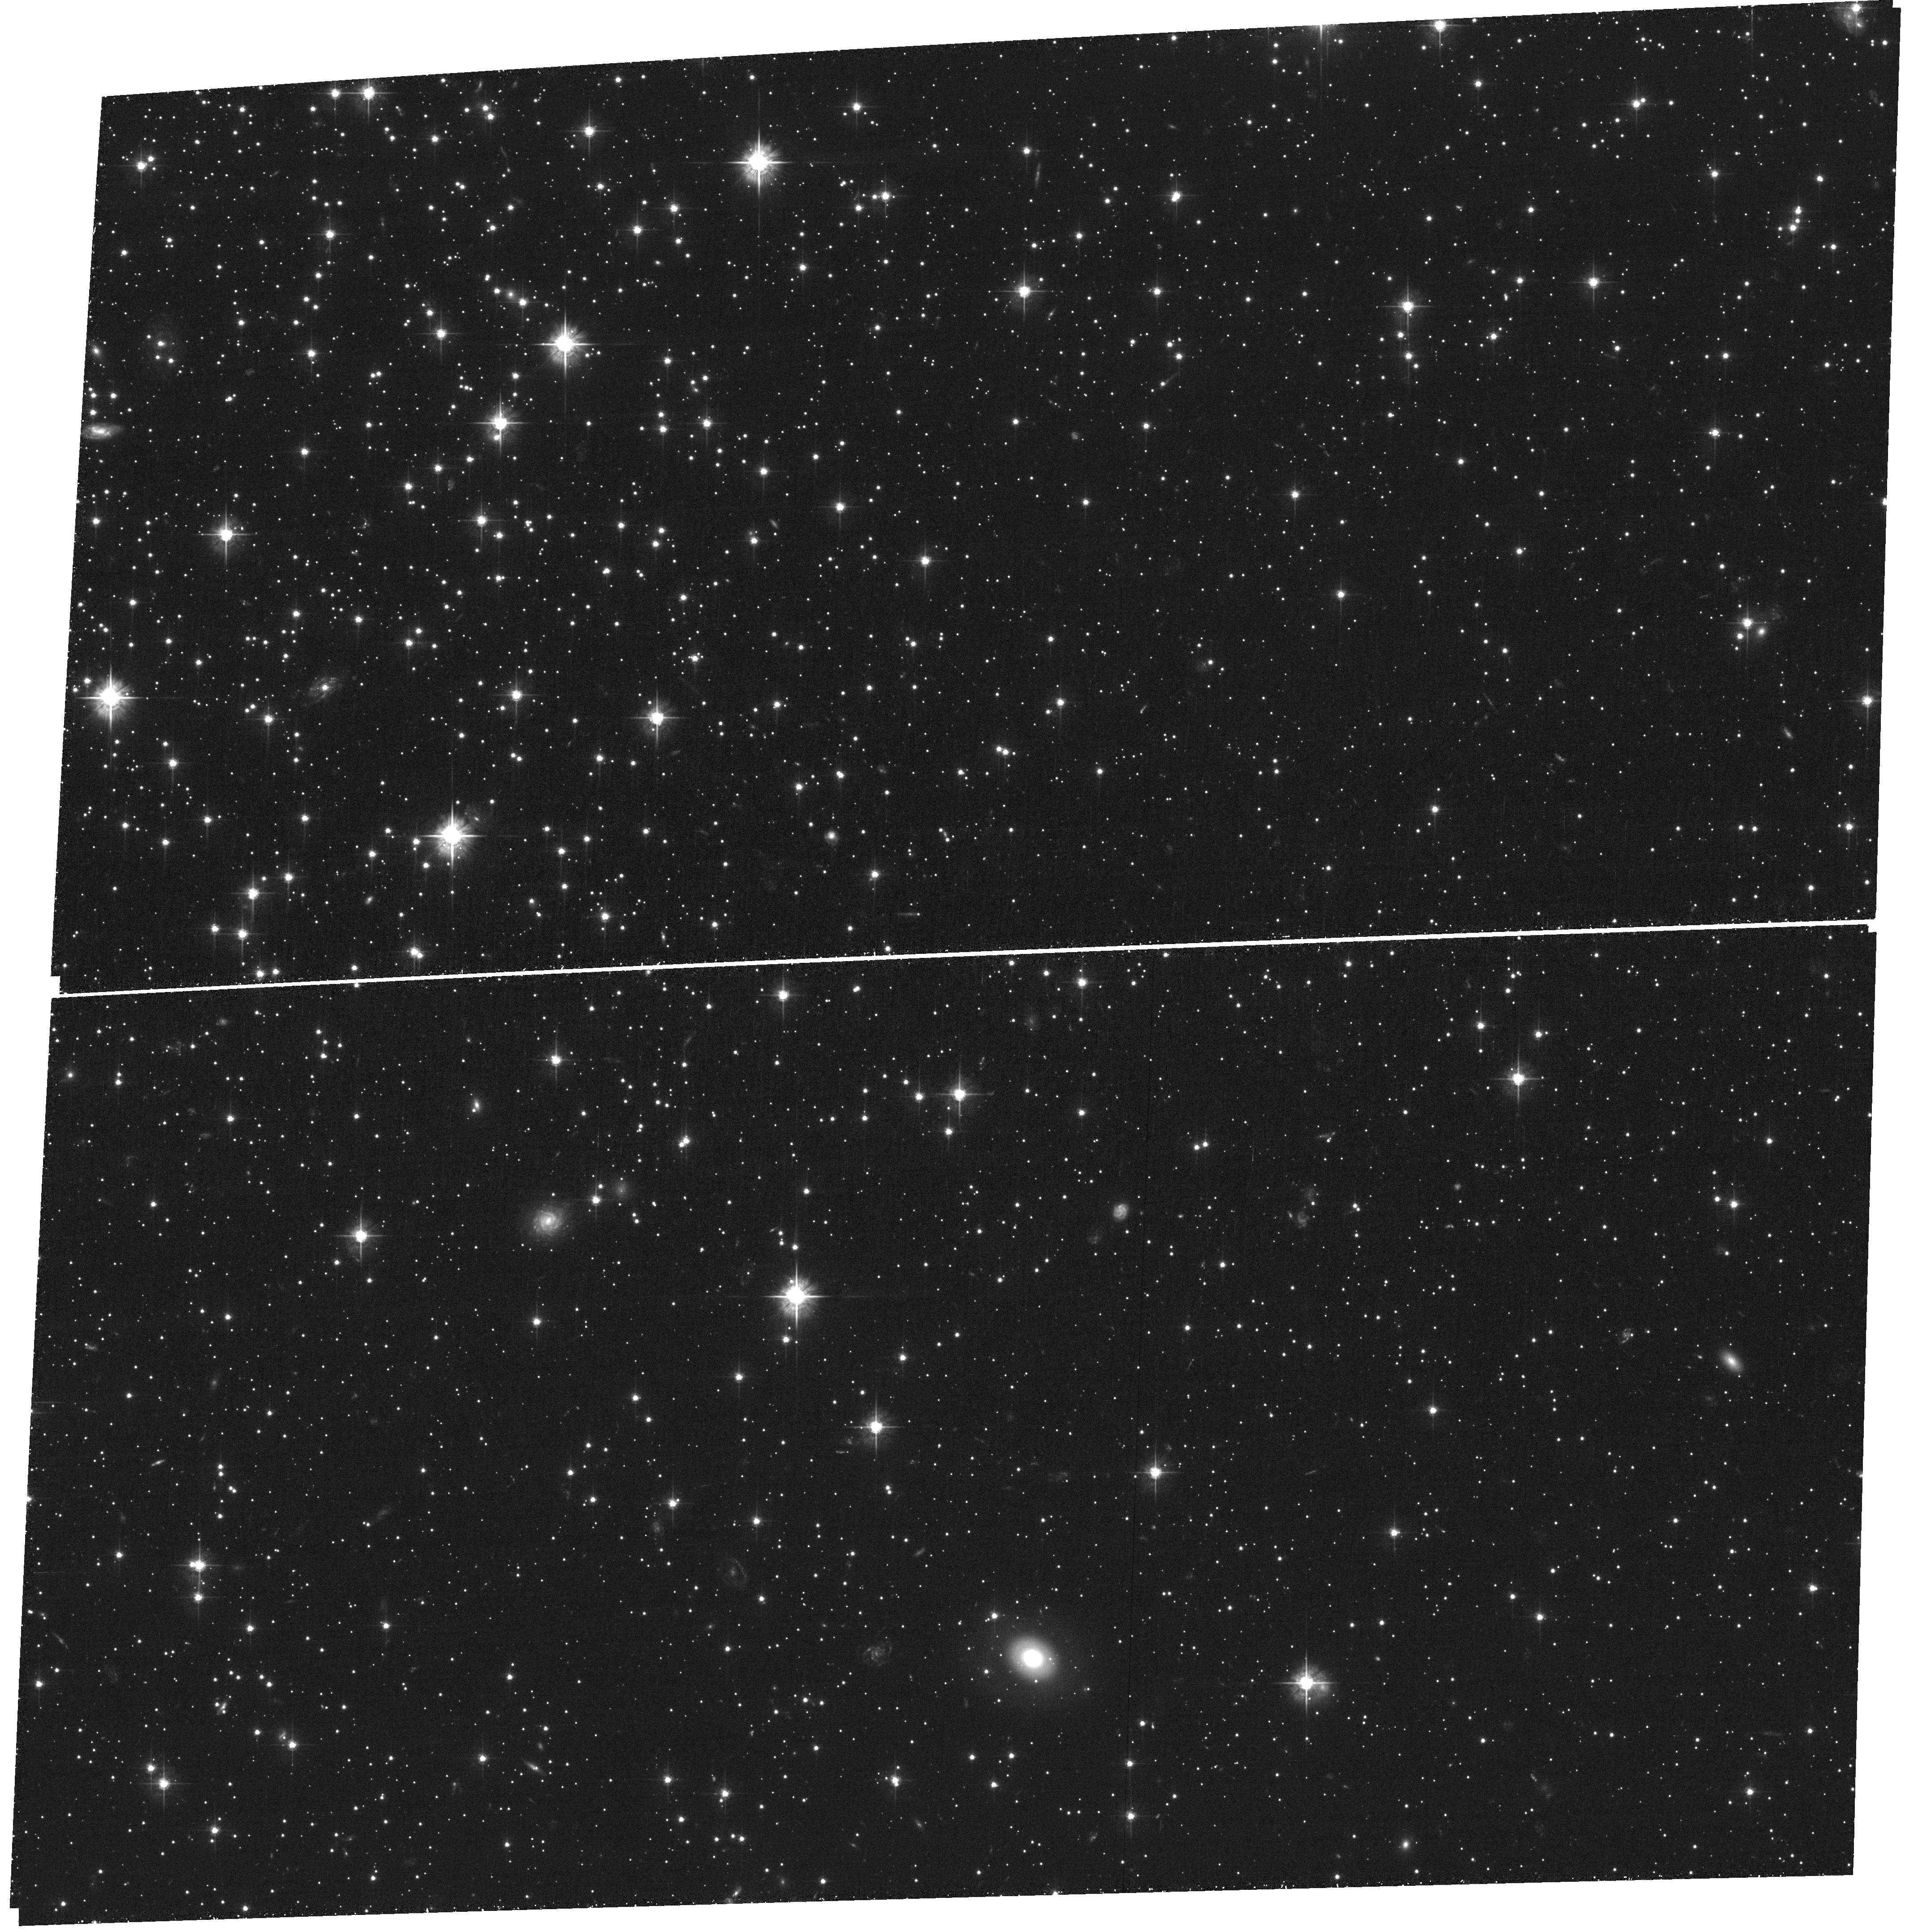
Target: NGC-362
Instrument: ACS/WFC
Filter: F555W
Exposure: 1.5 h
Observation ID: hst_14155_01_acs_wfc_f555w_jcyf01

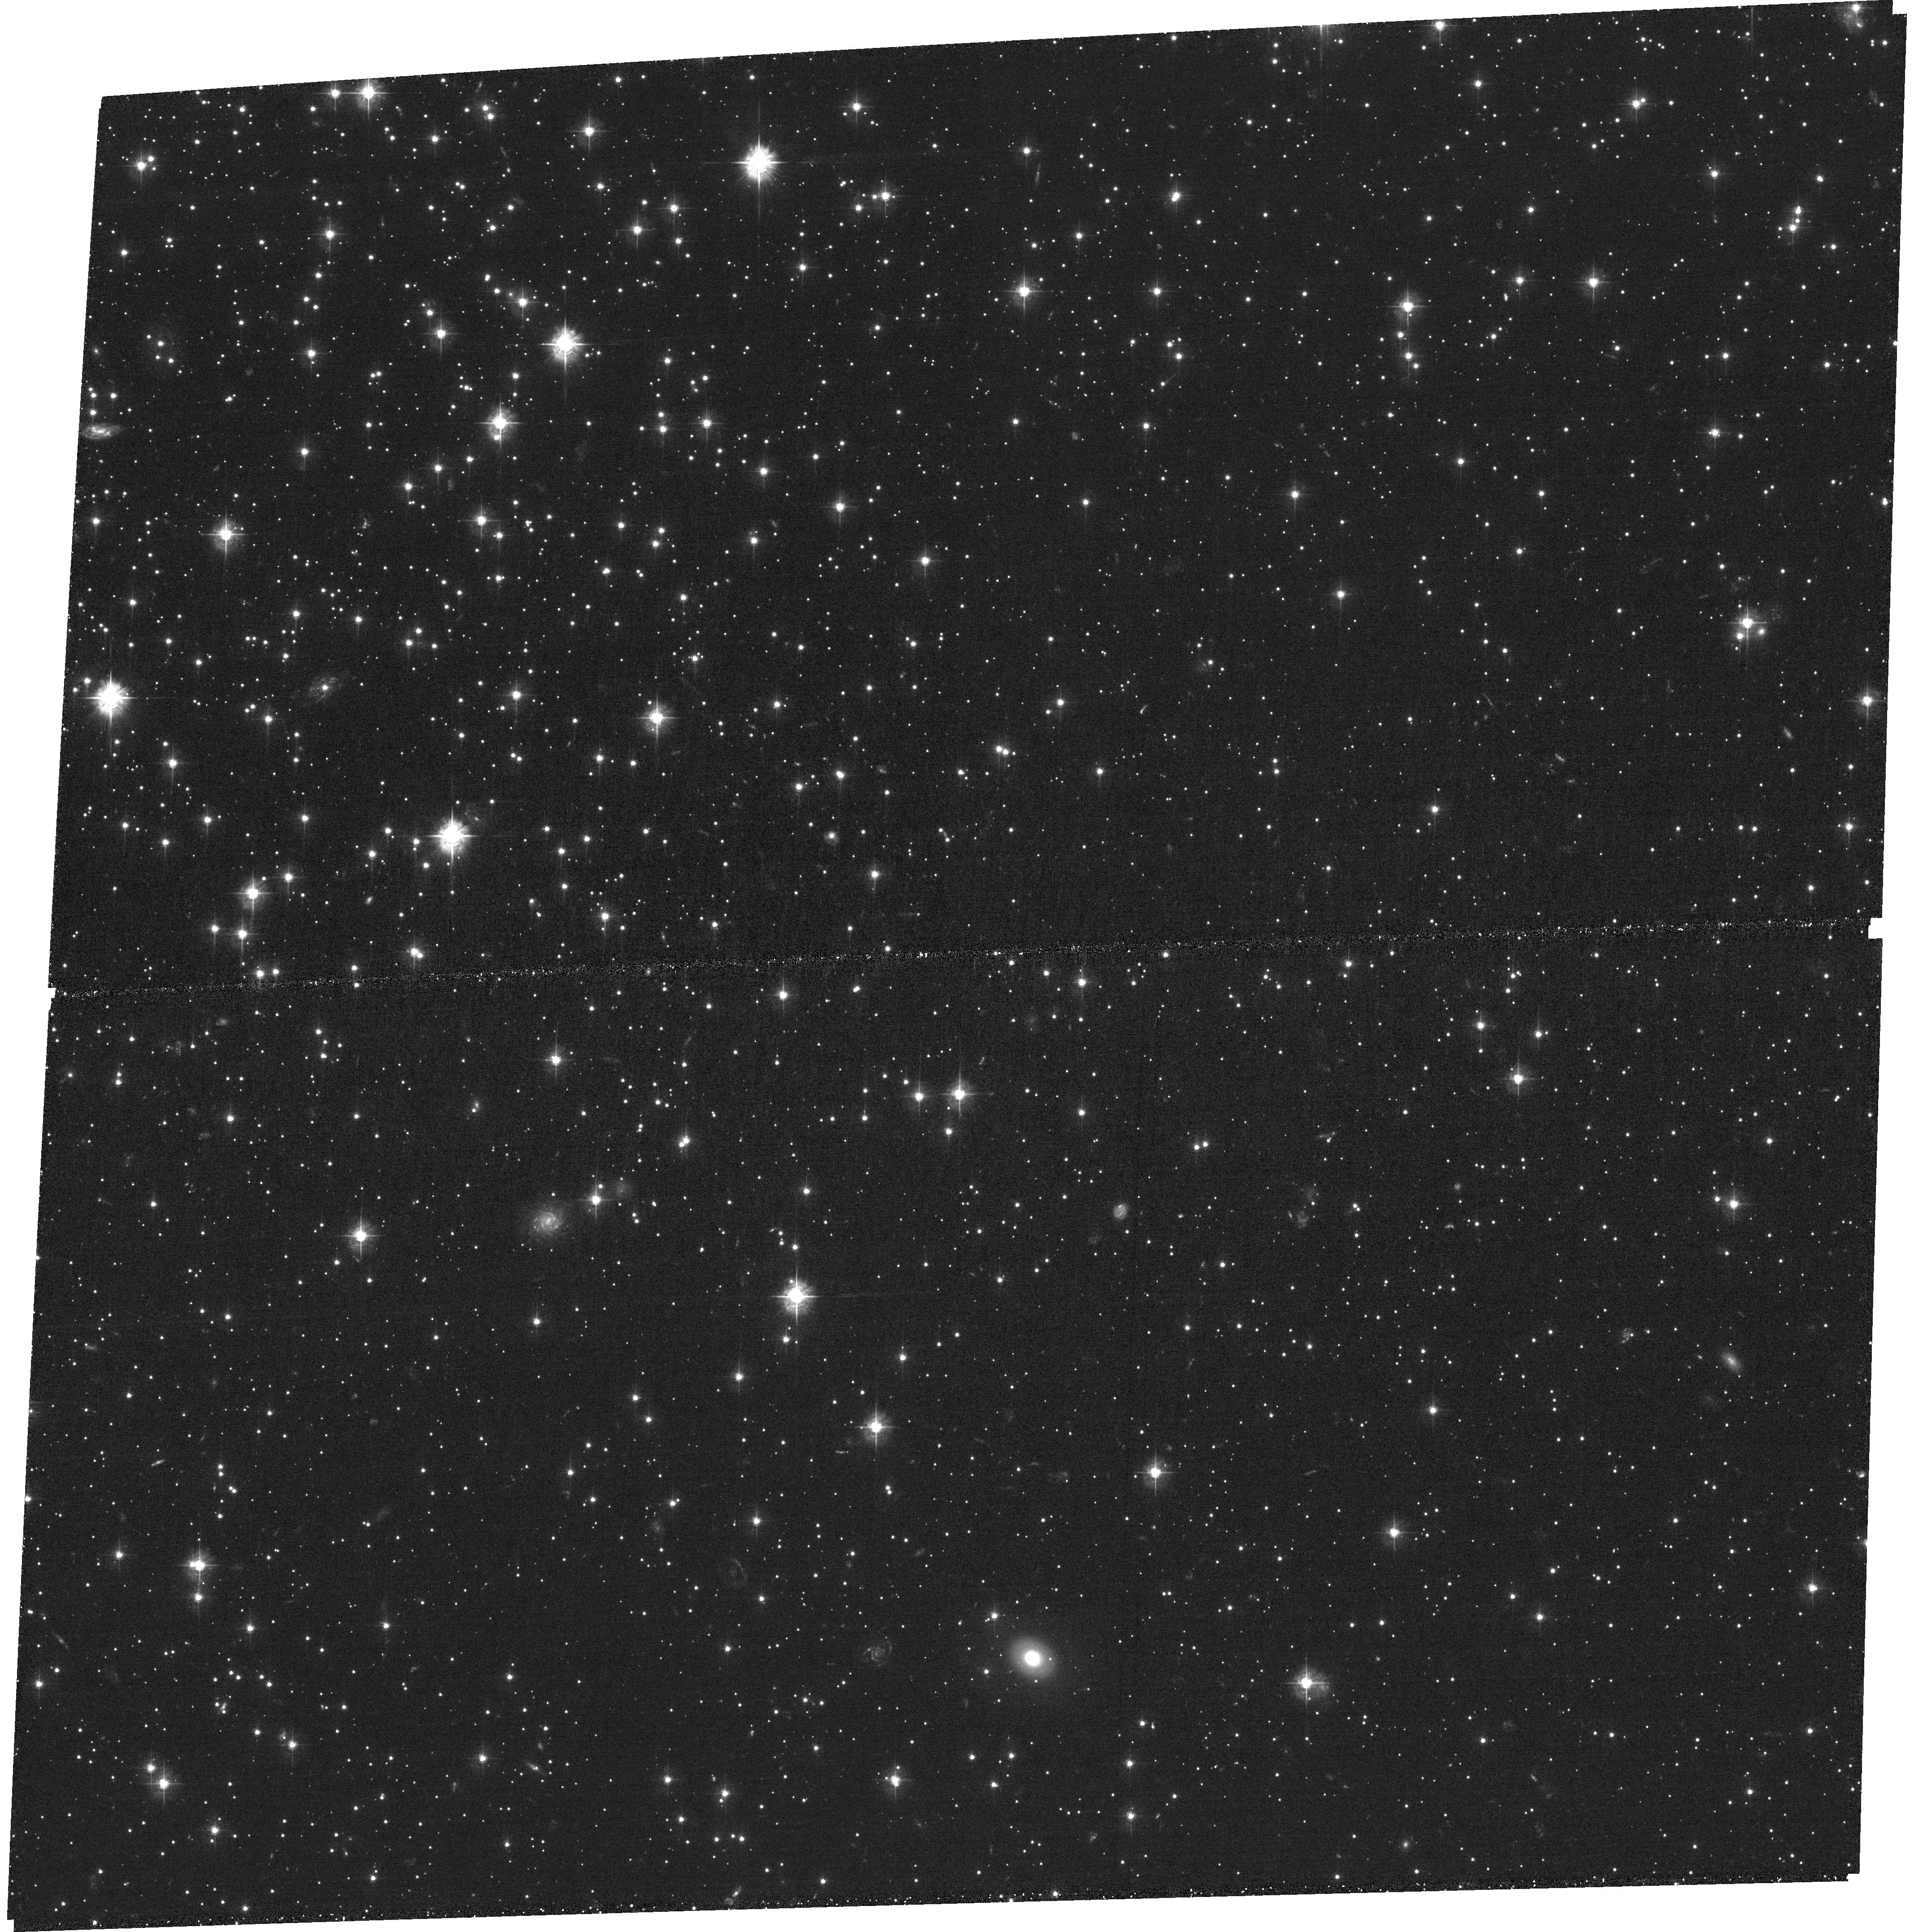
Target: NGC-362
Instrument: ACS/WFC
Filter: F435W
Exposure: 2.1 h
Observation ID: hst_14155_01_acs_wfc_f435w_jcyf01

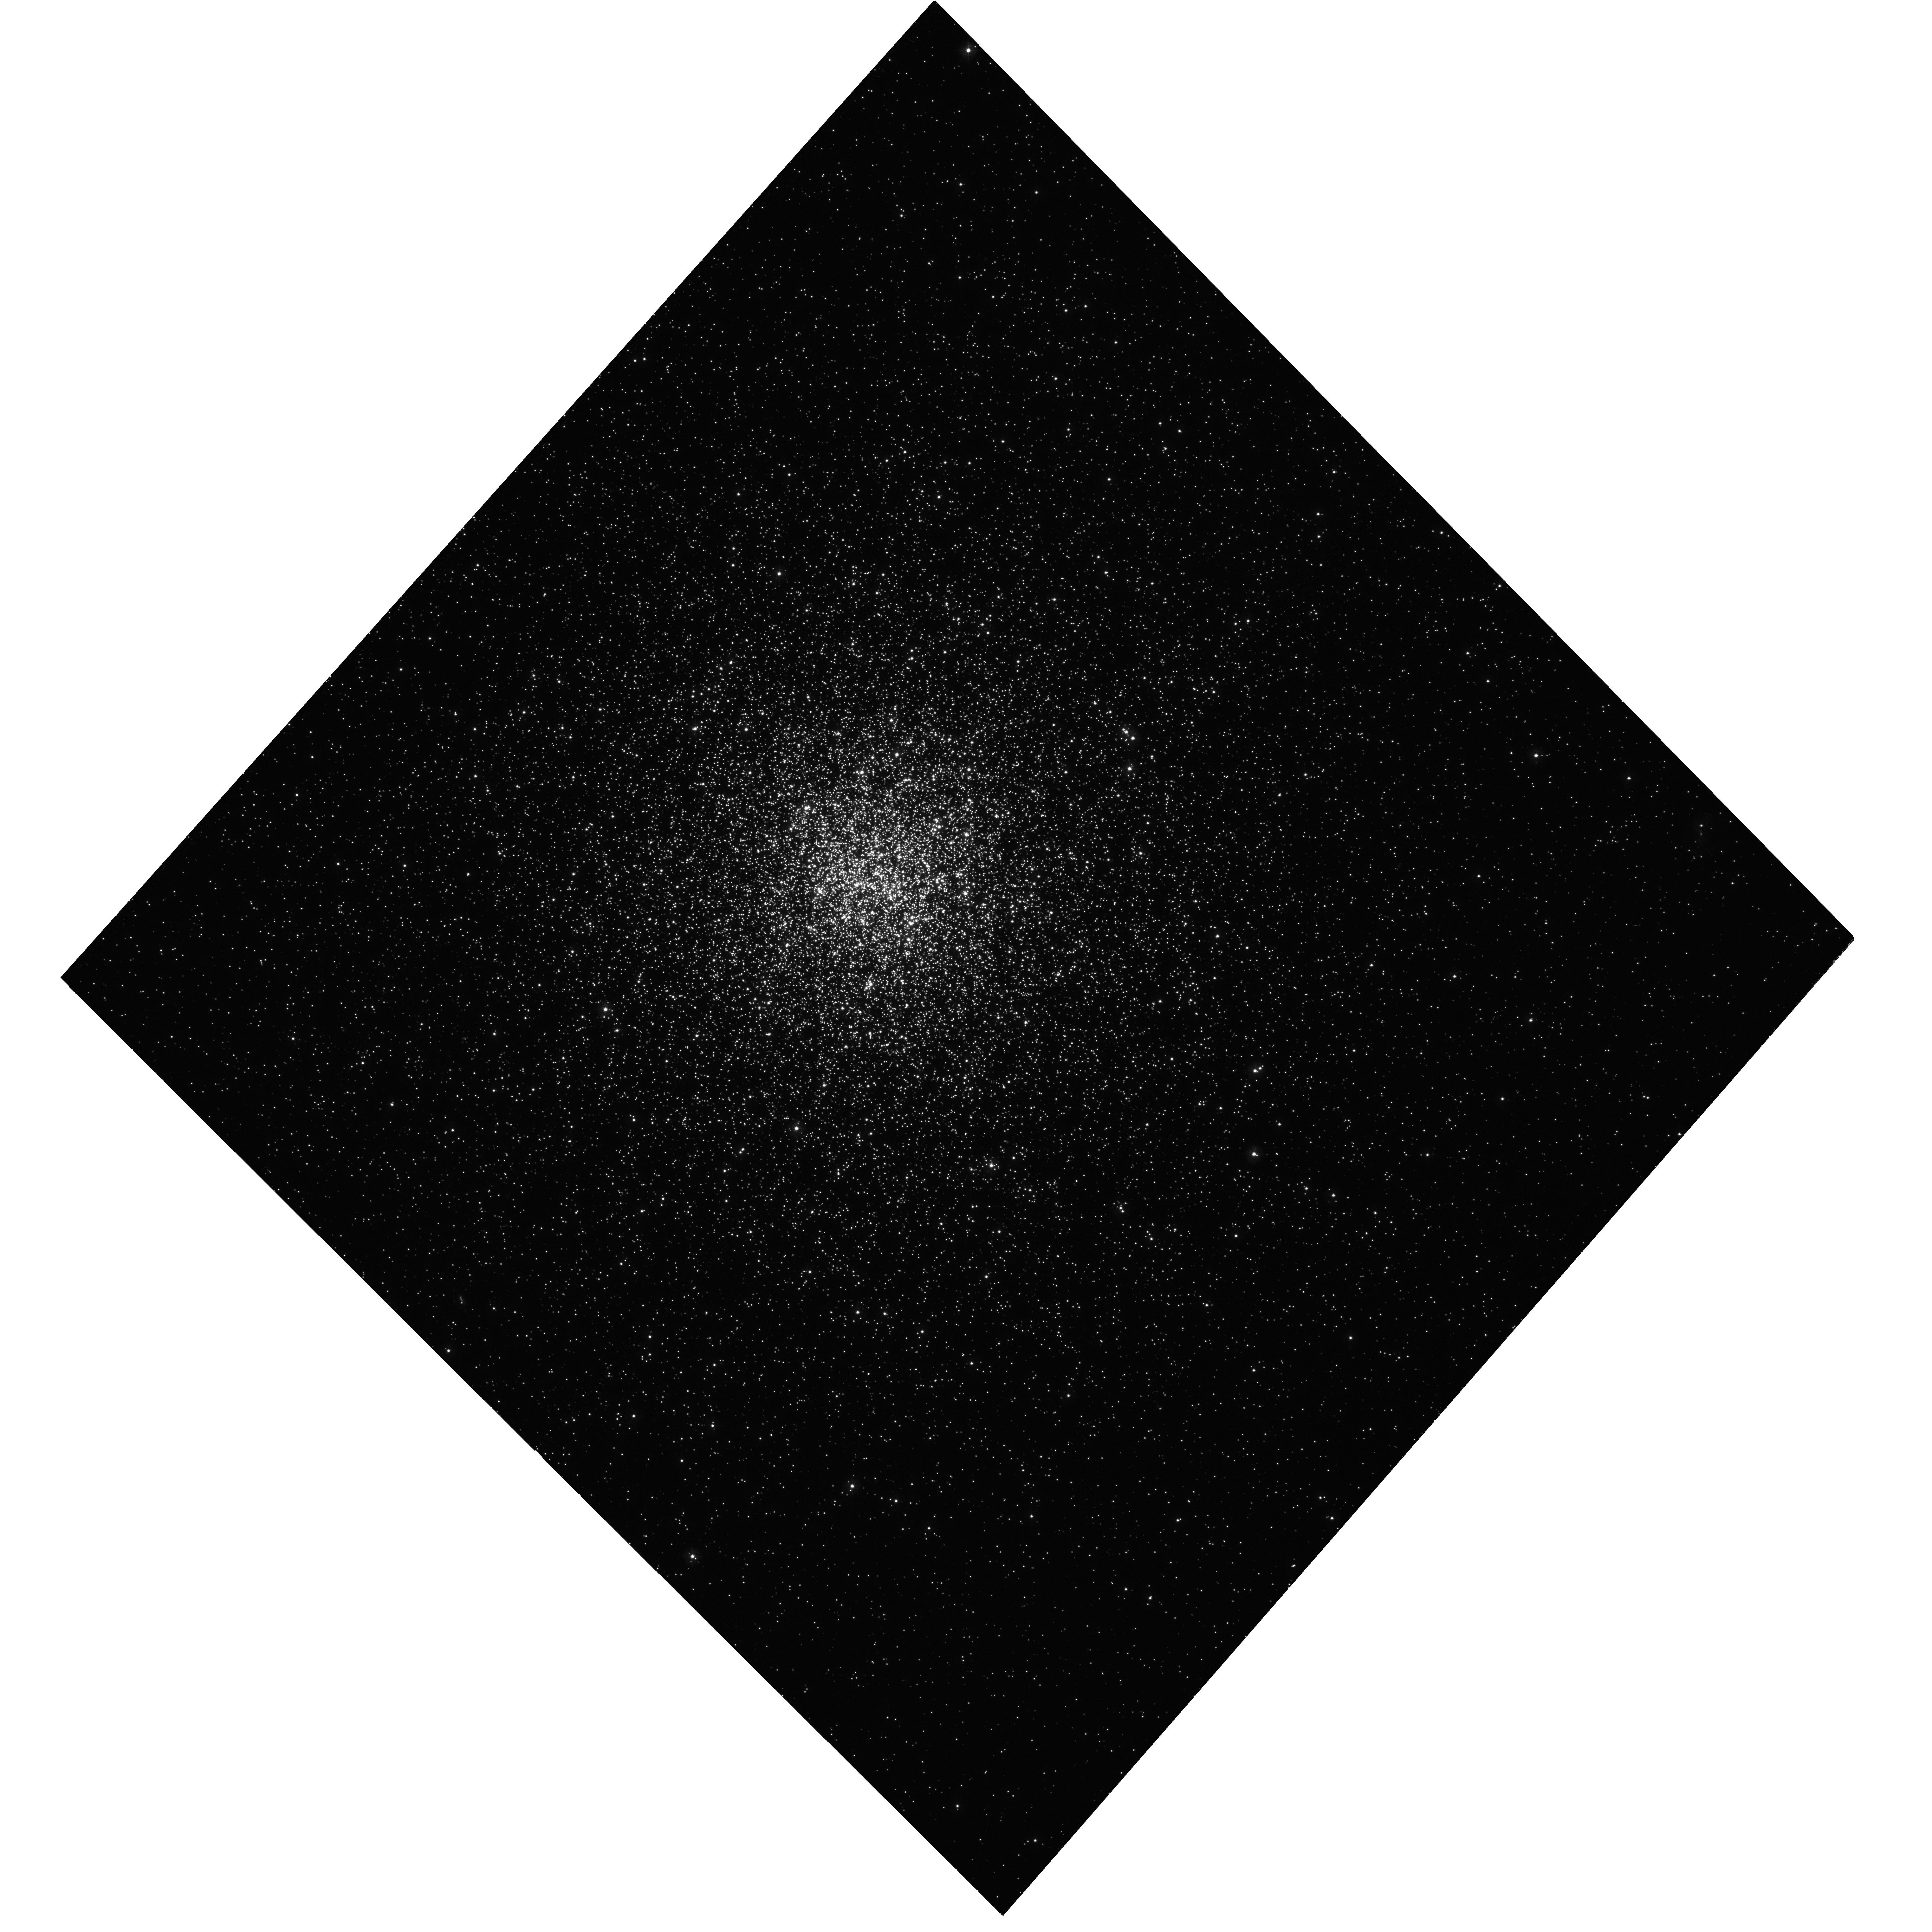
Target: NGC-362
Instrument: WFC3/UVIS
Filter: F275W
Exposure: 57 min
Observation ID: hst_14155_01_wfc3_uvis_f275w_icyf01

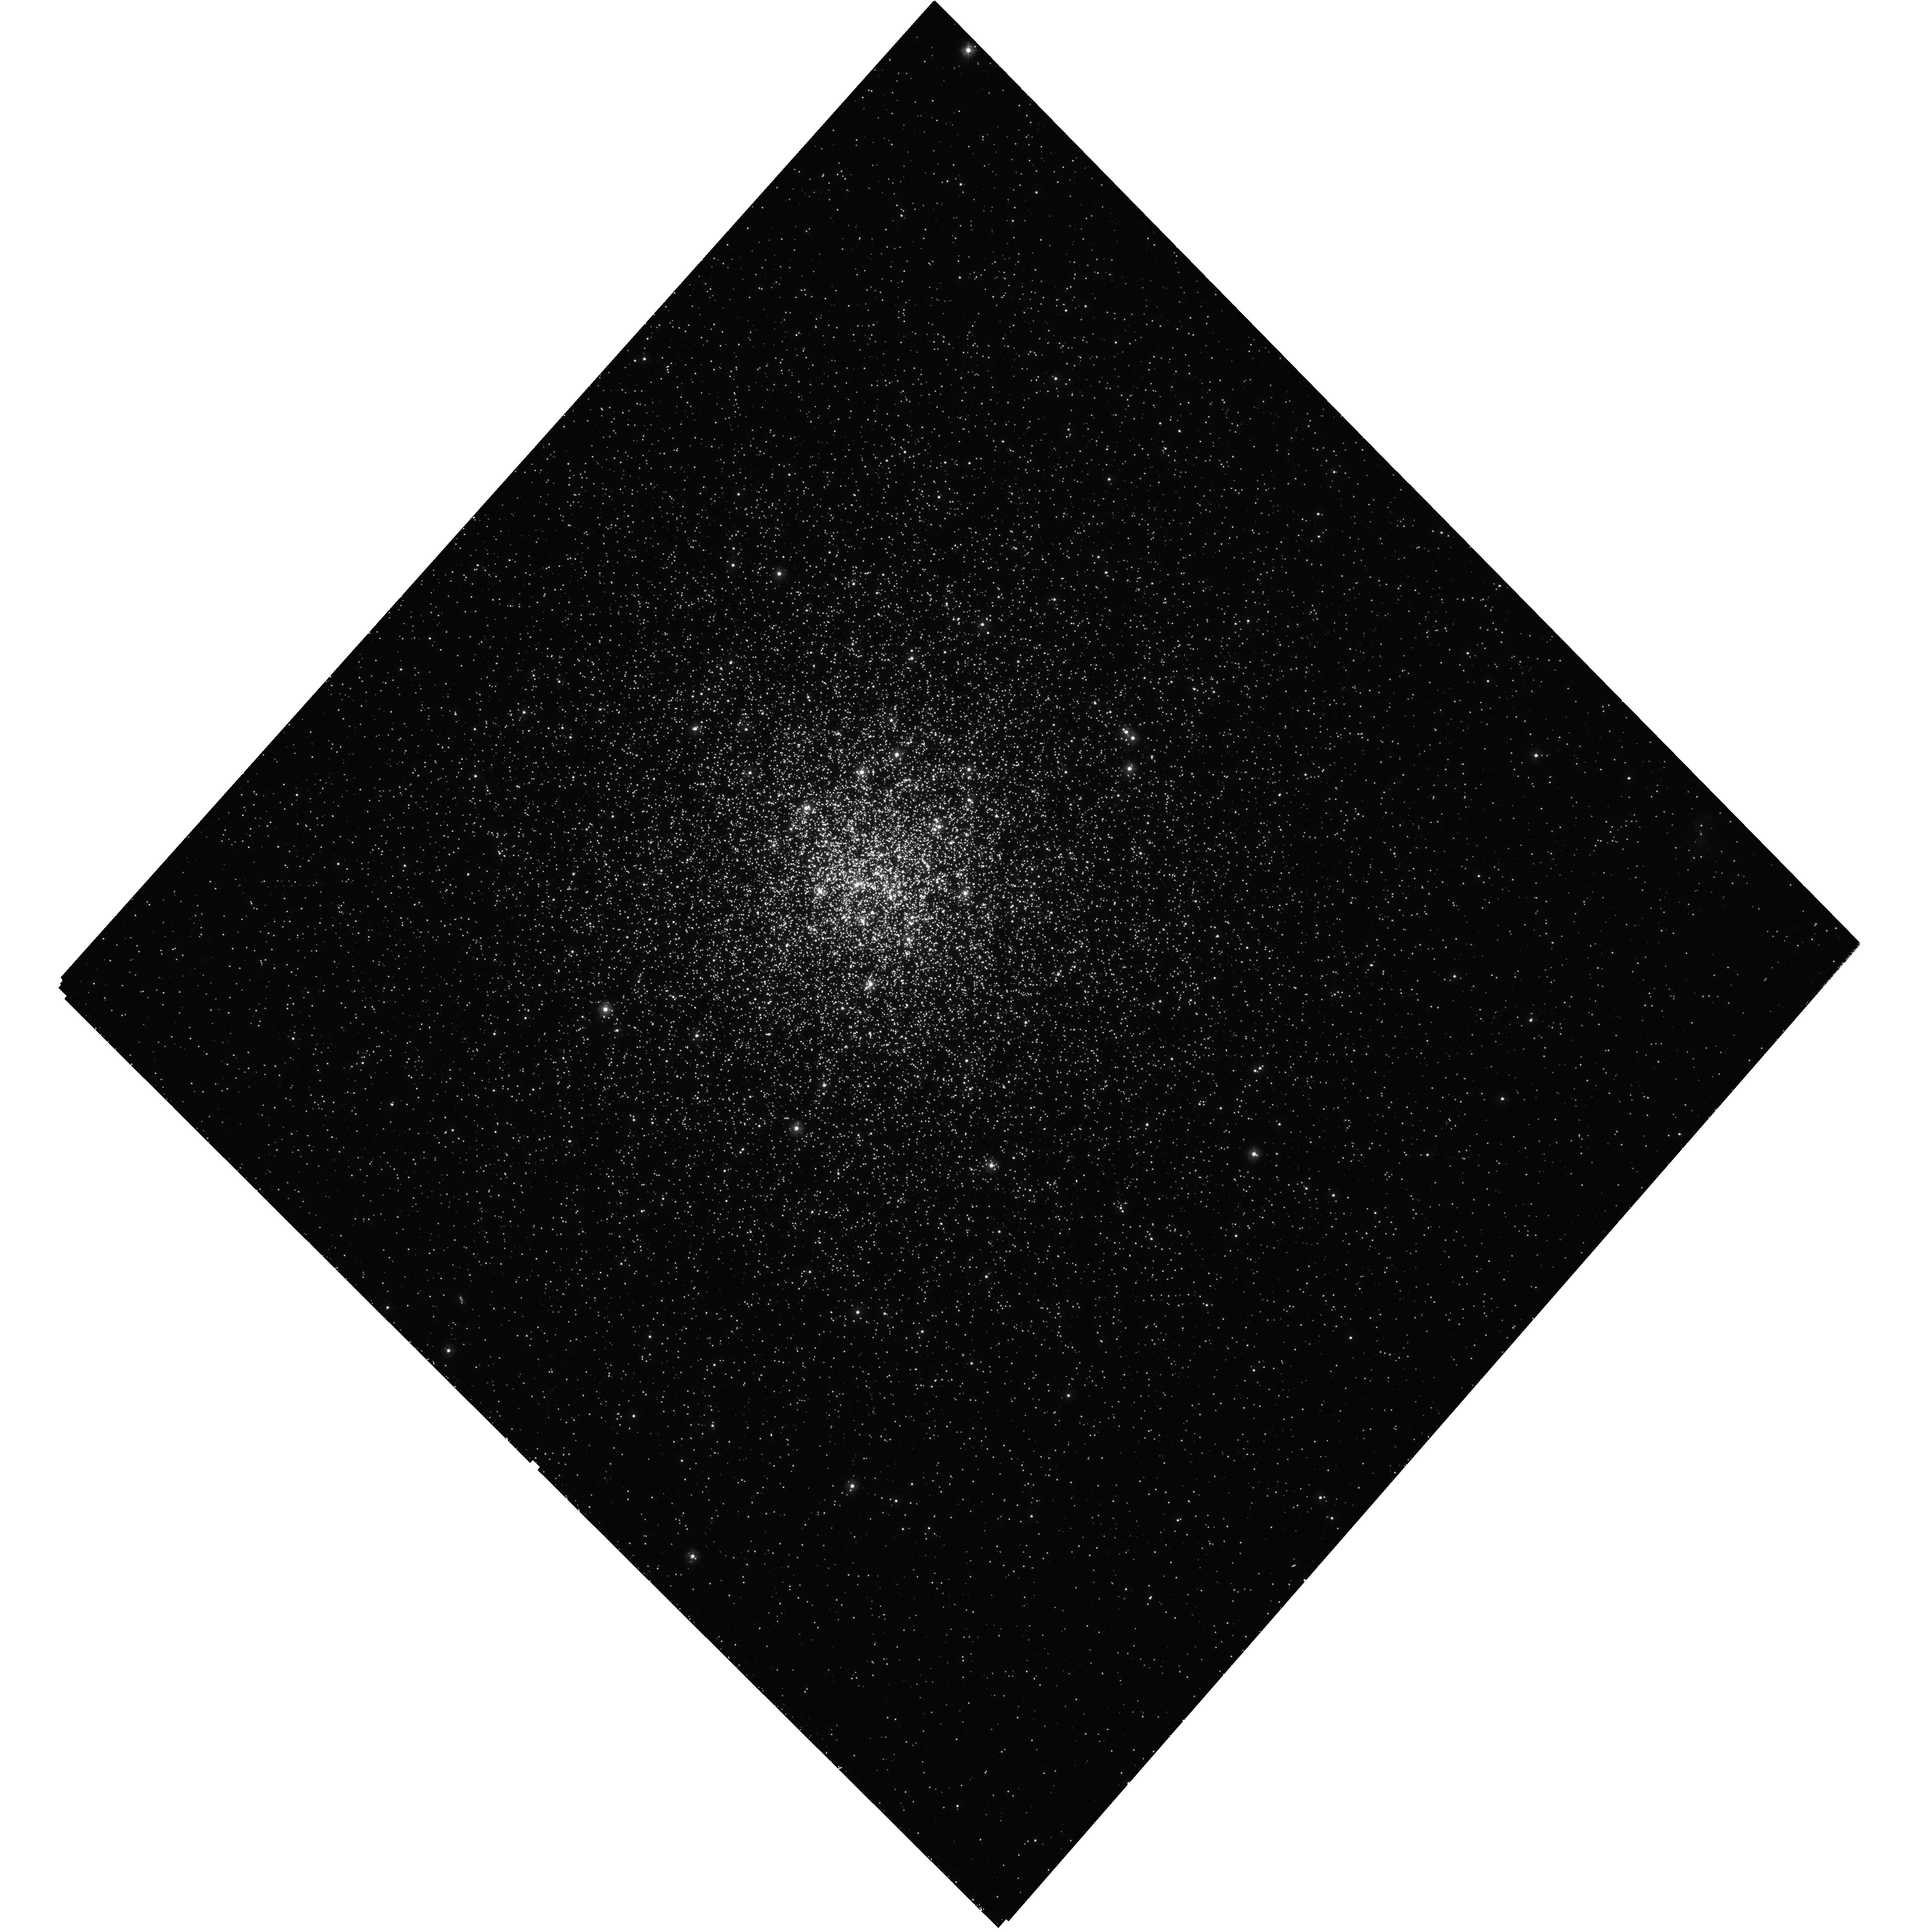
Target: NGC-362
Instrument: WFC3/UVIS
Filter: F225W
Exposure: 2.9 h
Observation ID: hst_14155_01_wfc3_uvis_f225w_icyf01

Using Stellar Evolution as a Clock to Watch the Dynamical Evolution of a Globular Cluster (PI: Kalirai, Jason)

We propose a 5 orbit HST program to acquire UV imaging at the center of the massive globular cluster NGC 362, in order to directly measure the rate of diffusion of stars through its core. This measurement will overcome a major observational barrier; that the dynamical time scale for two-body relaxation in the core of a globular cluster is typically much shorter than the age of the population, and so mass segregation in the cluster occured billions of years ago. Our novel technique aims to resolve this dynamical evolution by using the full power of WFC3's exquisite UV sensitivity at <0.3 microns combined with its high spatial resolution. We will uncover ~1000 newly formed stellar remnants - white dwarfs - in the center of the globular cluster and track how their spatial distribution changes as they get "older" on the cooling sequence. Having just experienced a significant episode of mass loss, the youngest white dwarfs with ages <10s of Myr will still be moving slowly like their 0.8 Msun progenitors, whereas the "older" white dwarfs that have been cooling for >100s of Myr will be fully relaxed. To "watch" this dynamical evolution and directly measure the diffusion coefficient, we have selected the very populous globular cluster NGC 362. The cluster is nearby with low reddening, has moderate concentration, and has a theoretical expected relaxation timescale of 60 Myr in its core, perfect to split the young and old white dwarfs that we can observe with Hubble.